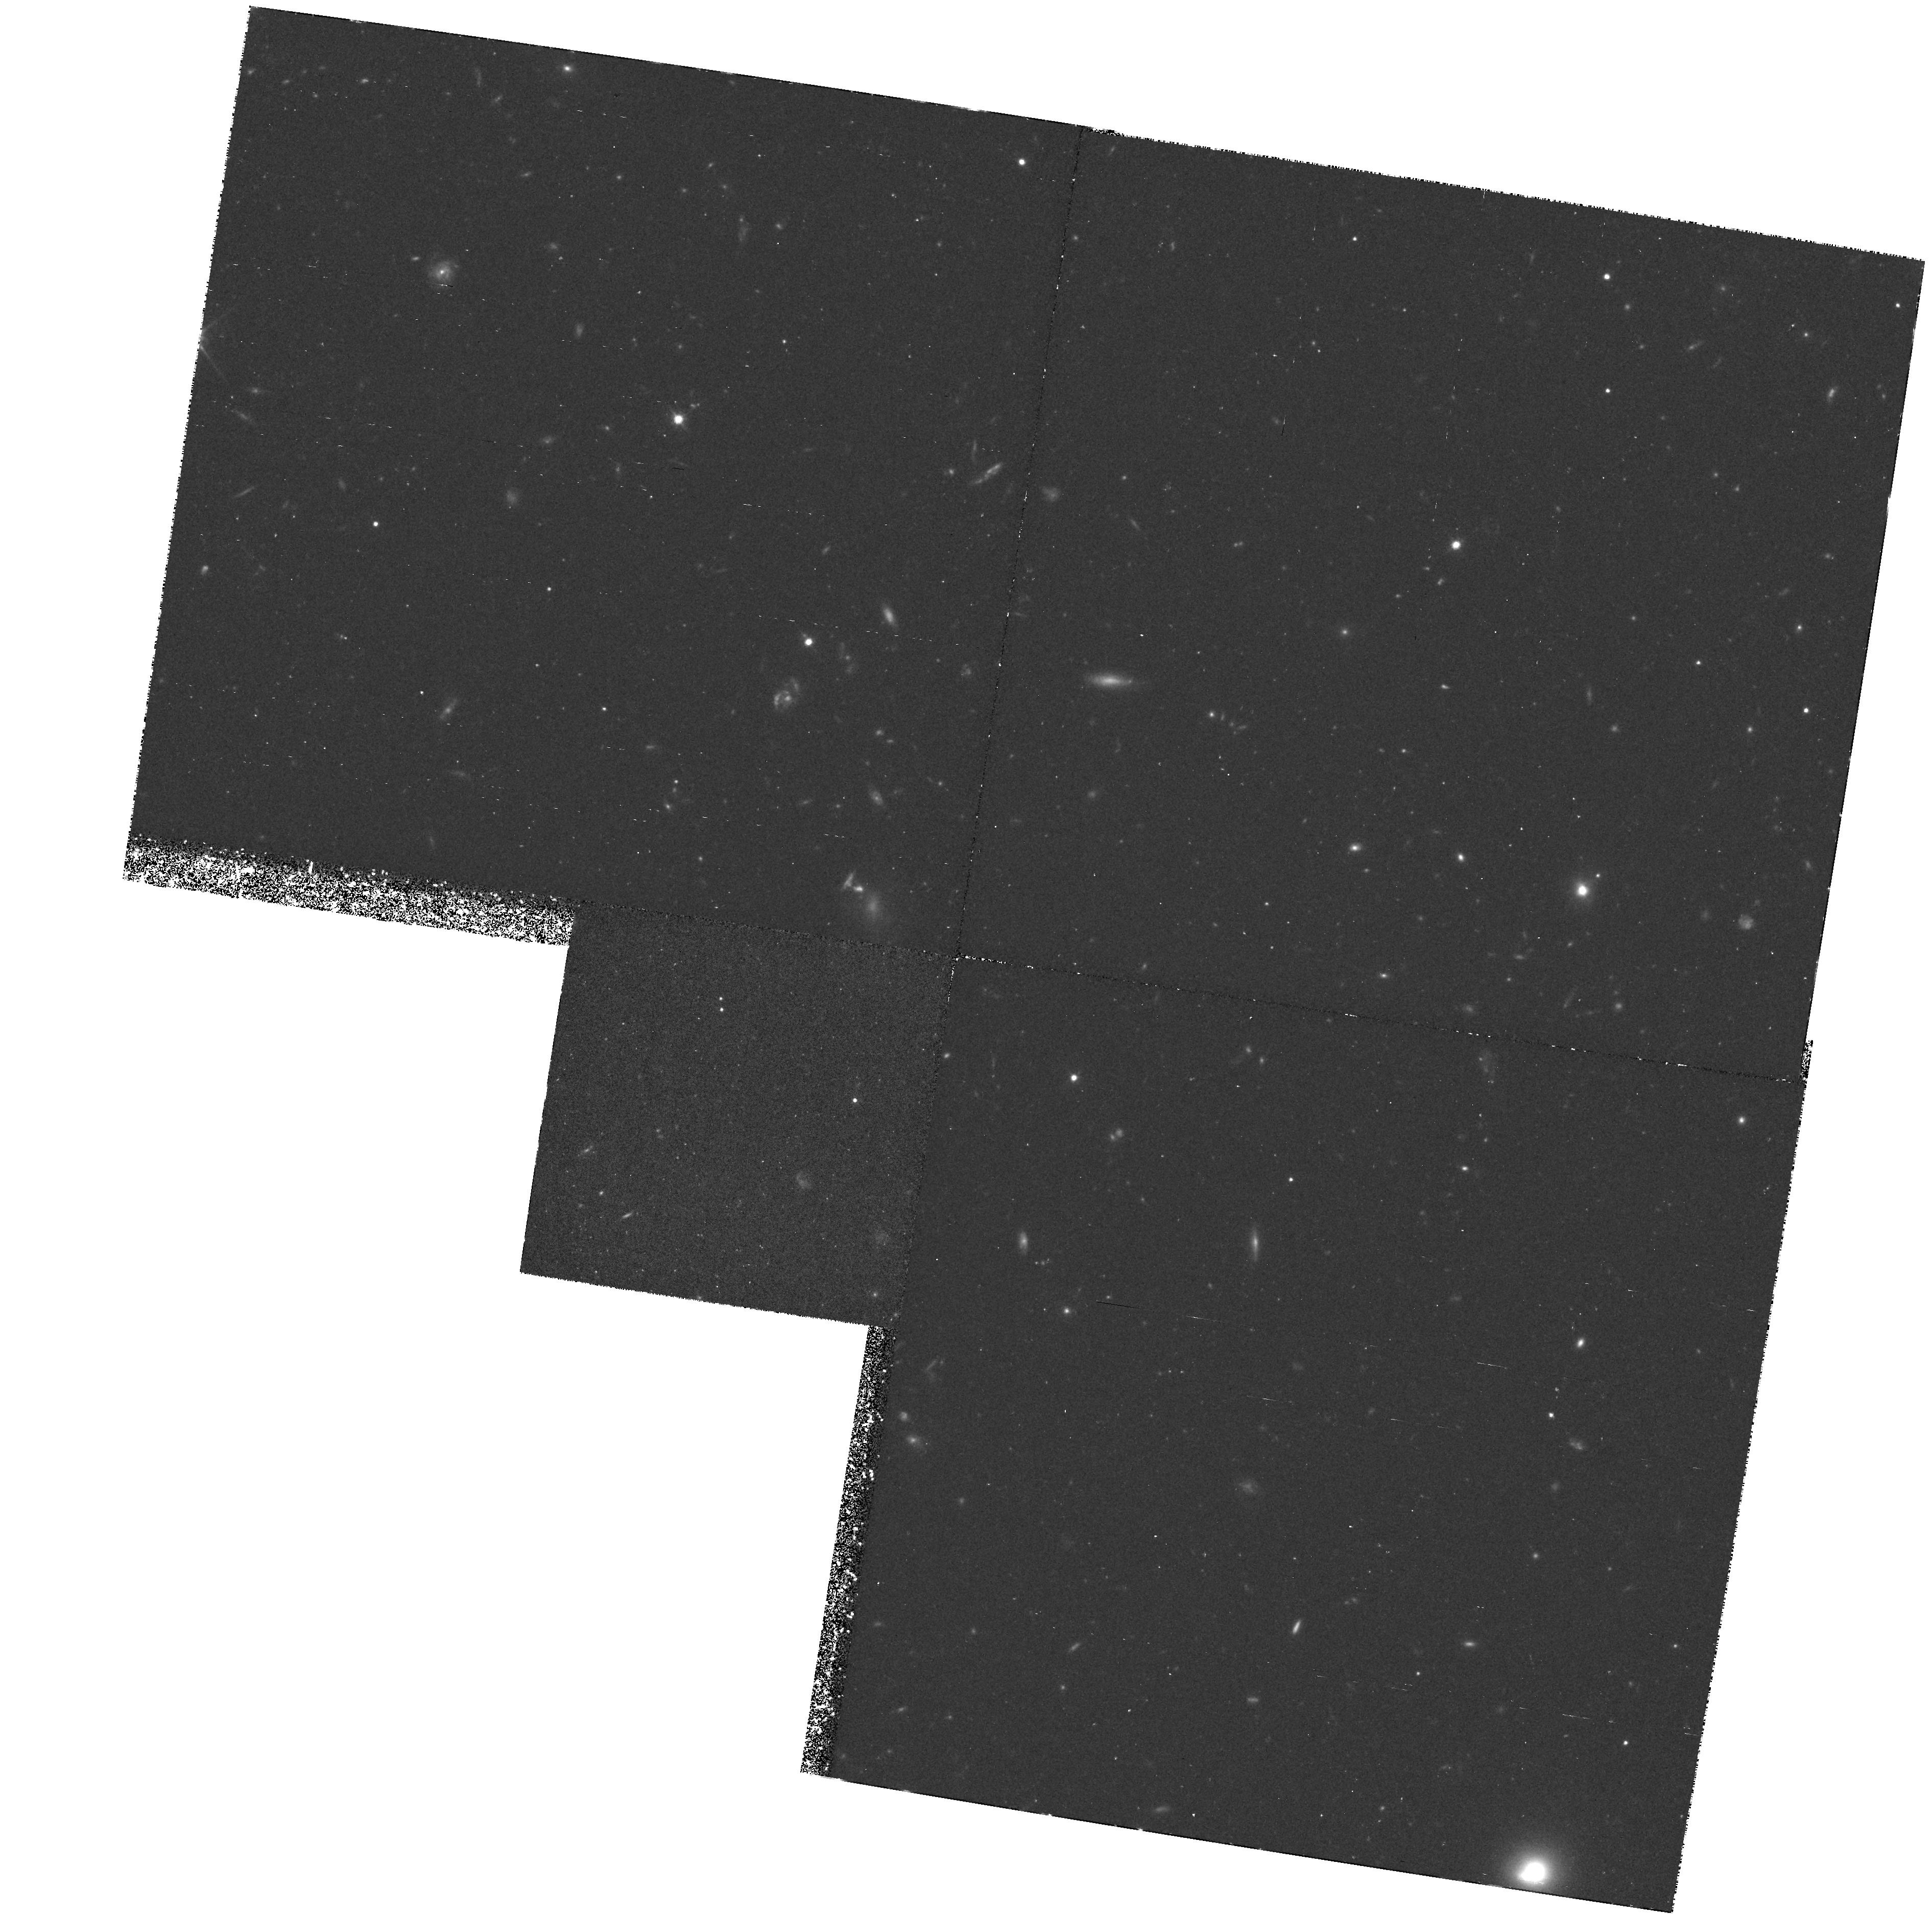
Target: VIRGO-CLUS1
Instrument: WFPC2/PC
Filter: F814W
Exposure: 2.9 h
Observation ID: hst_6658_02_wfpc2_pc_f814w_u36n02

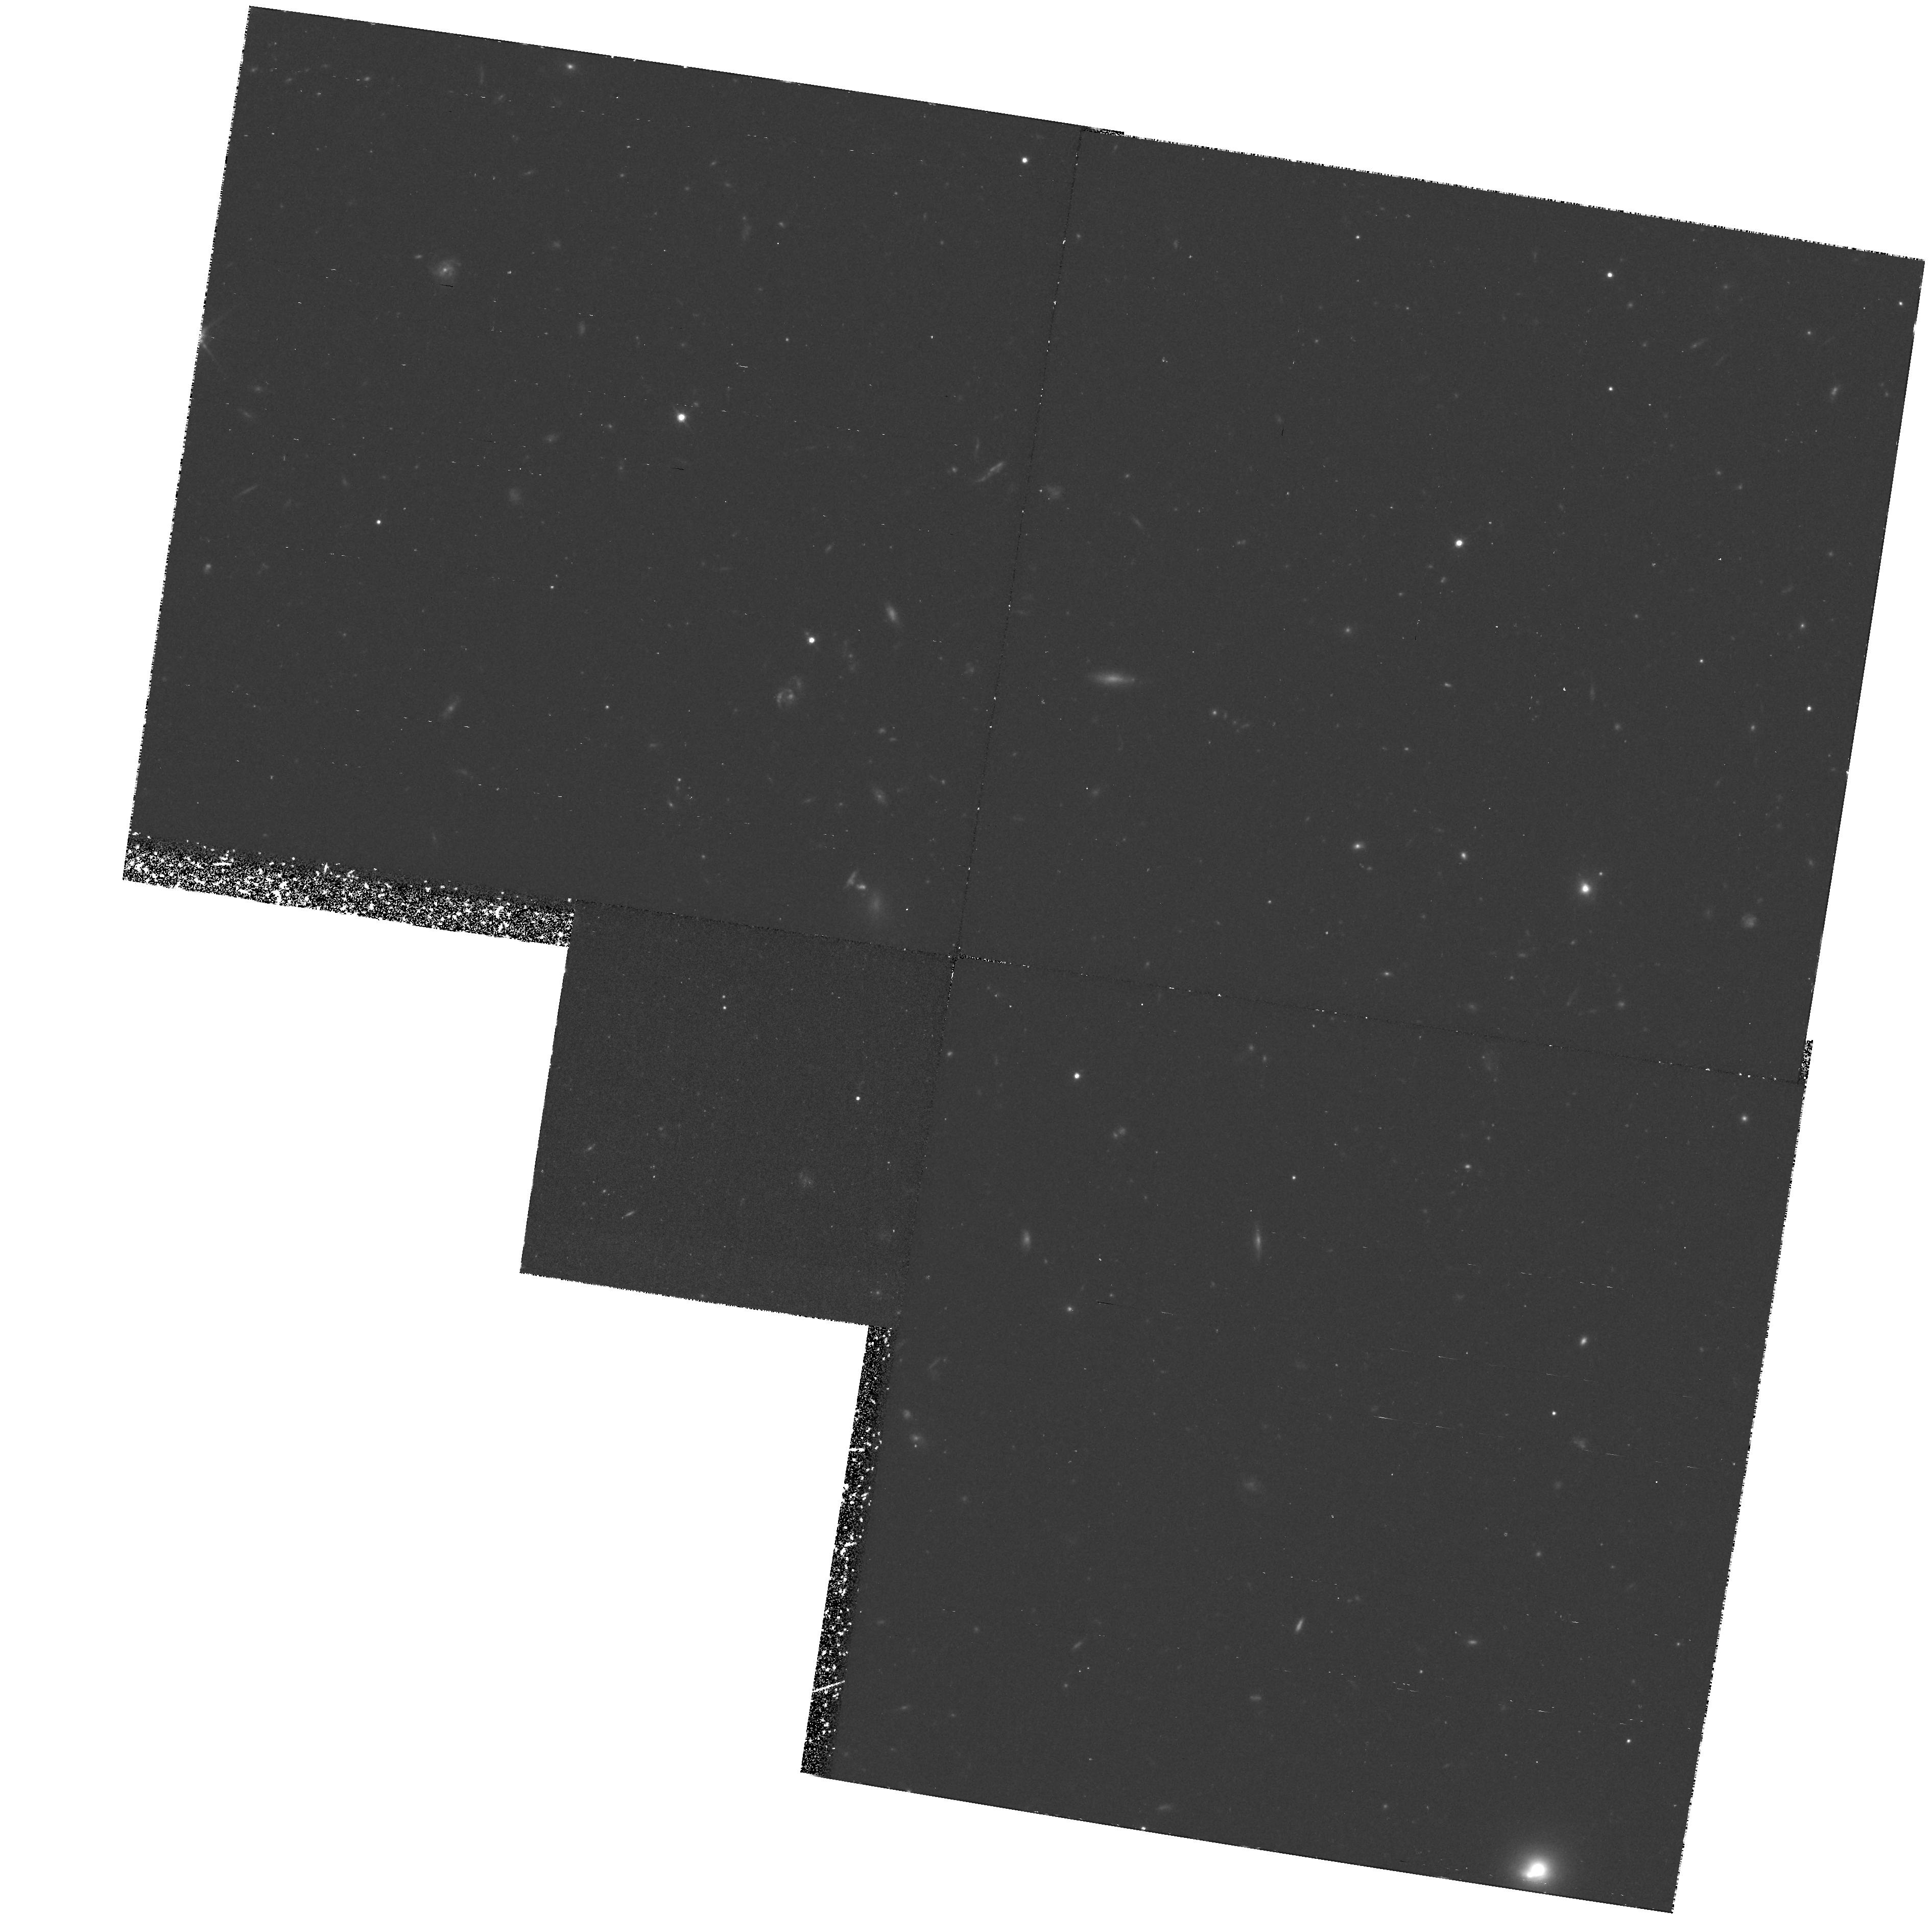
Target: VIRGO-CLUS1
Instrument: WFPC2/PC
Filter: F814W
Exposure: 2.9 h
Observation ID: hst_6658_01_wfpc2_pc_f814w_u36n01

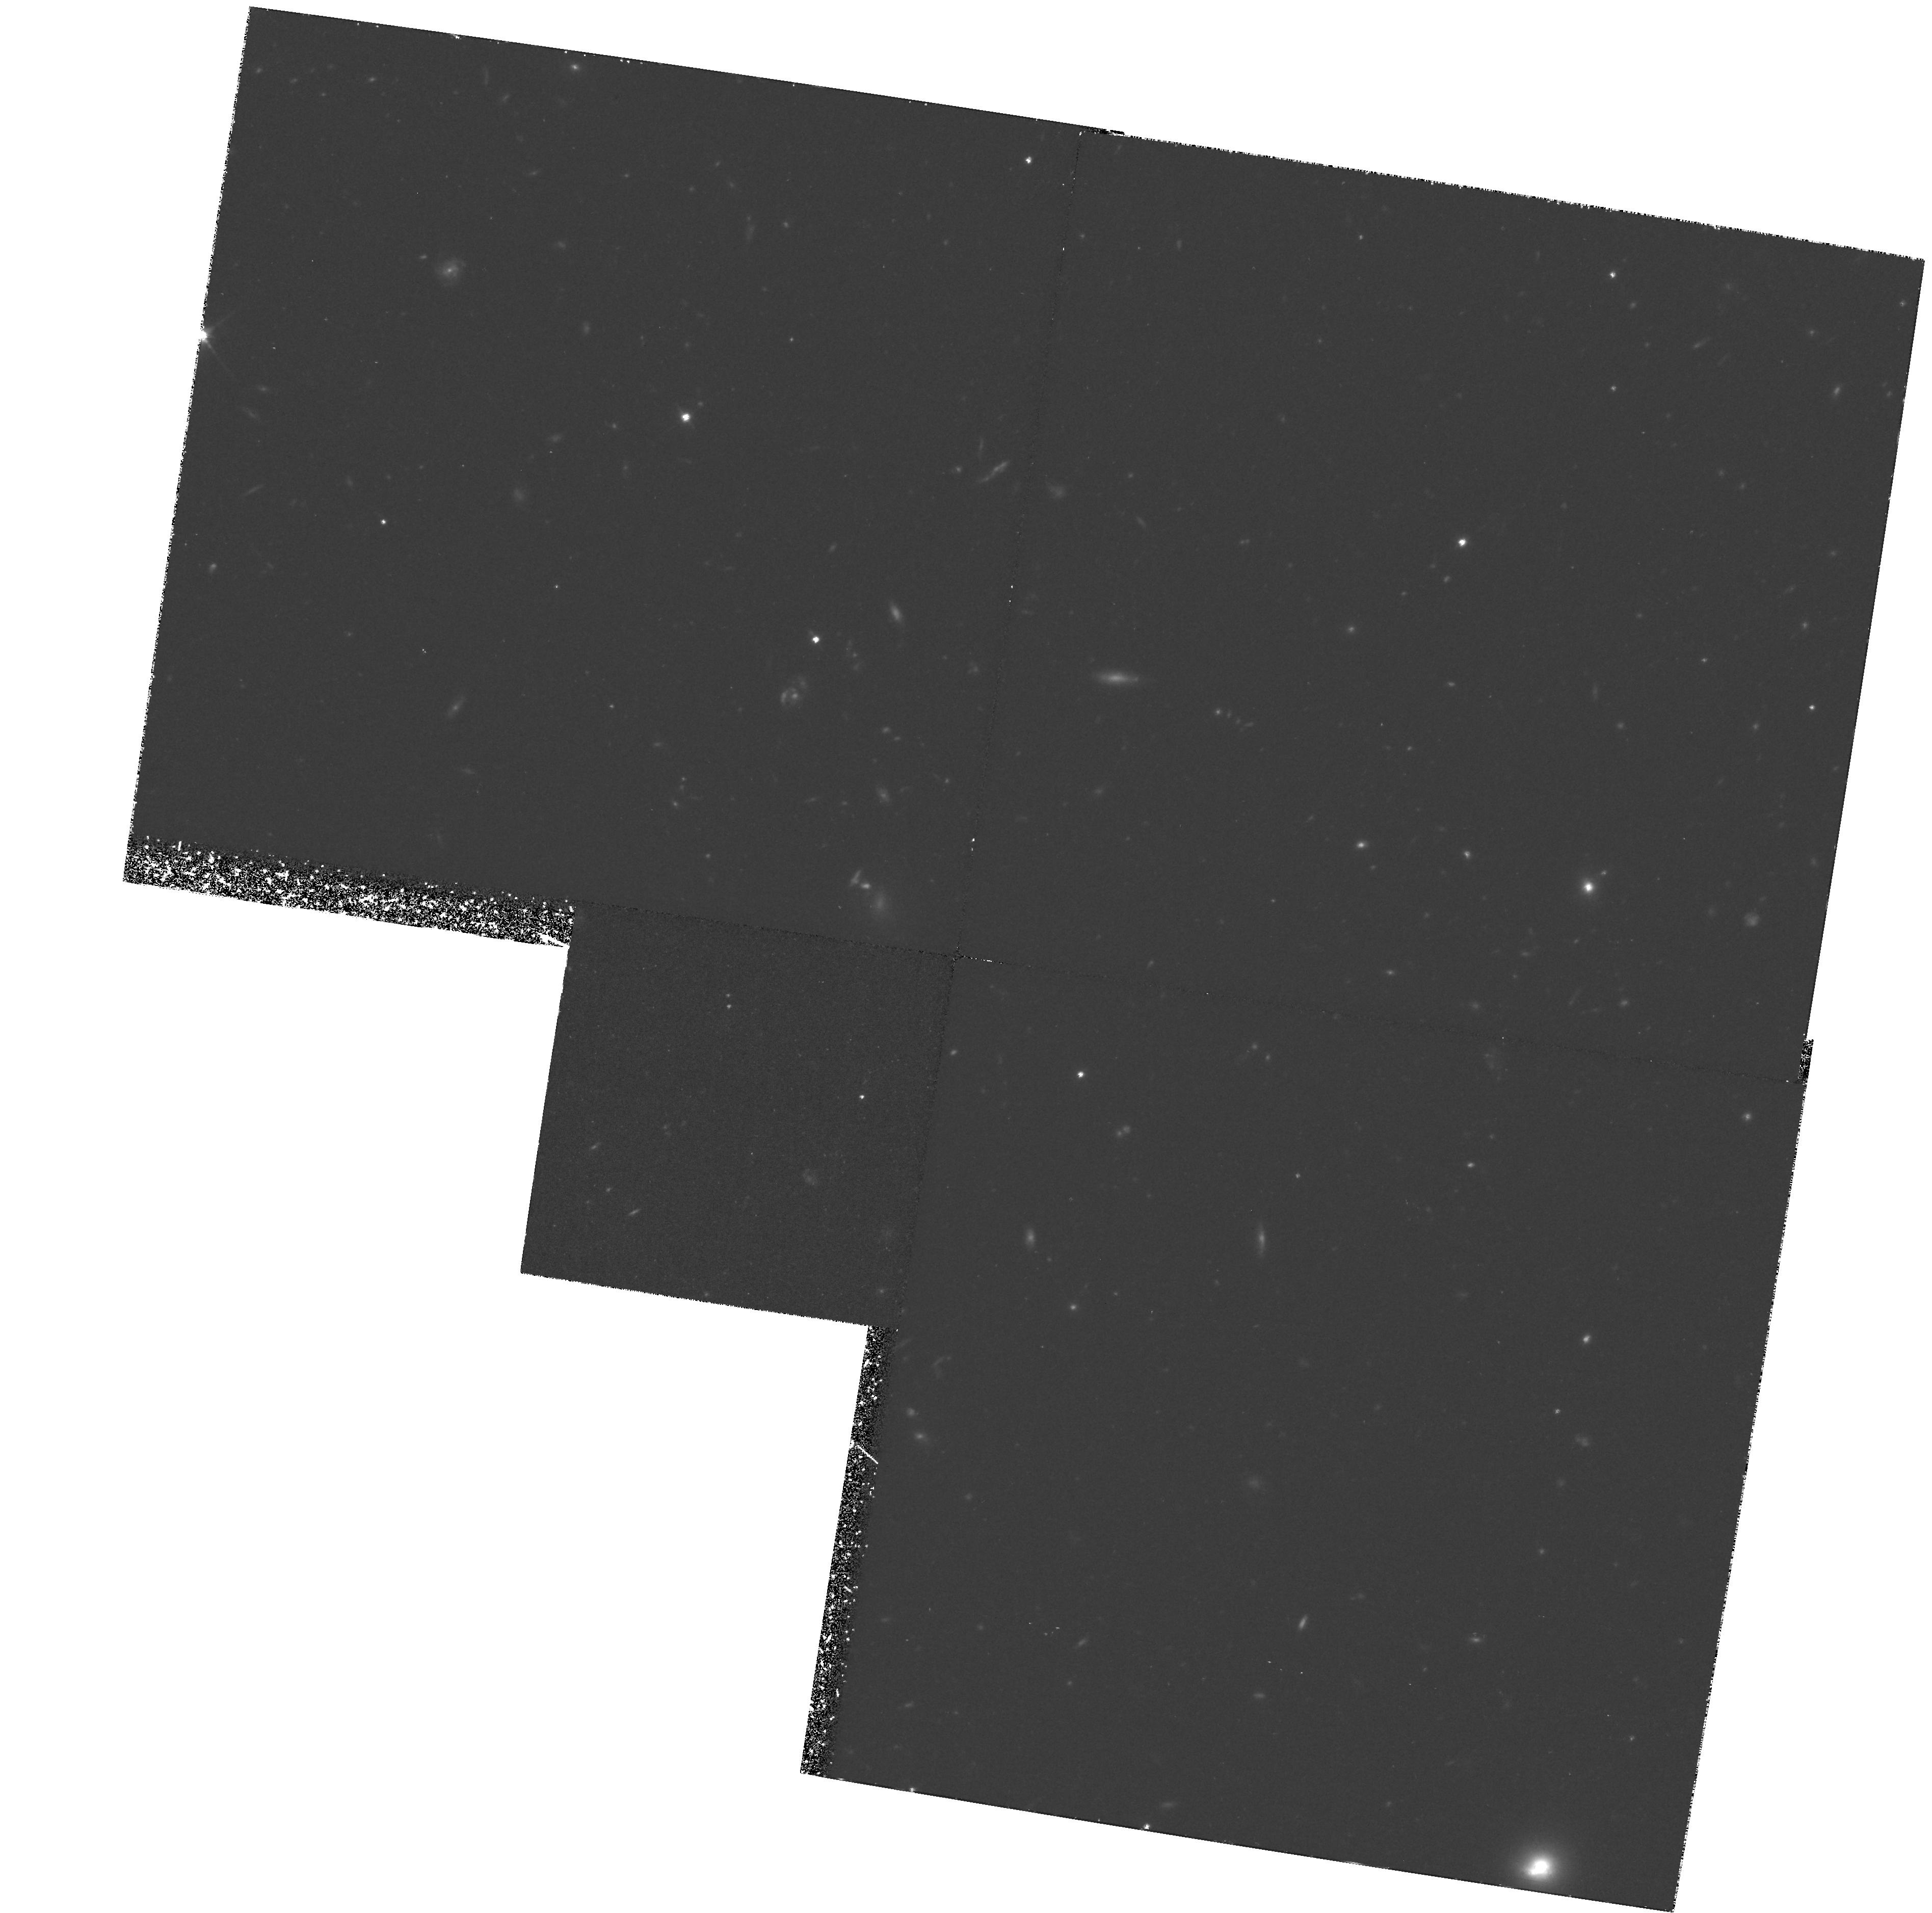
Target: VIRGO-CLUS1
Instrument: WFPC2/PC
Filter: F814W
Exposure: 3.6 h
Observation ID: hst_6658_03_wfpc2_pc_f814w_u36n03

INTERGALACTIC STARS IN THE VIRGO CLUSTER (PI: Ferguson, Henry C.)

We propose deep imaging of a blank field in the Virgo cluster to search for intergalactic stars. If even 5\% of the integrated light in the Virgo cluster is in a diffuse population, it should be possible to detect individual red giant branch stars against the background of faint galaxies. The results will provide (1) an estimate of the mass of stars stripped off from galaxies in encounters during the formation of the Virgo cluster; (2) a critical test of distance estimates to the Virgo cluster based on Cepheids; (3) a sensitive search for intergalactic globular clusters; and (4) a sensitive search for galaxies far below the surface brightness limits of conventional surface photometry.